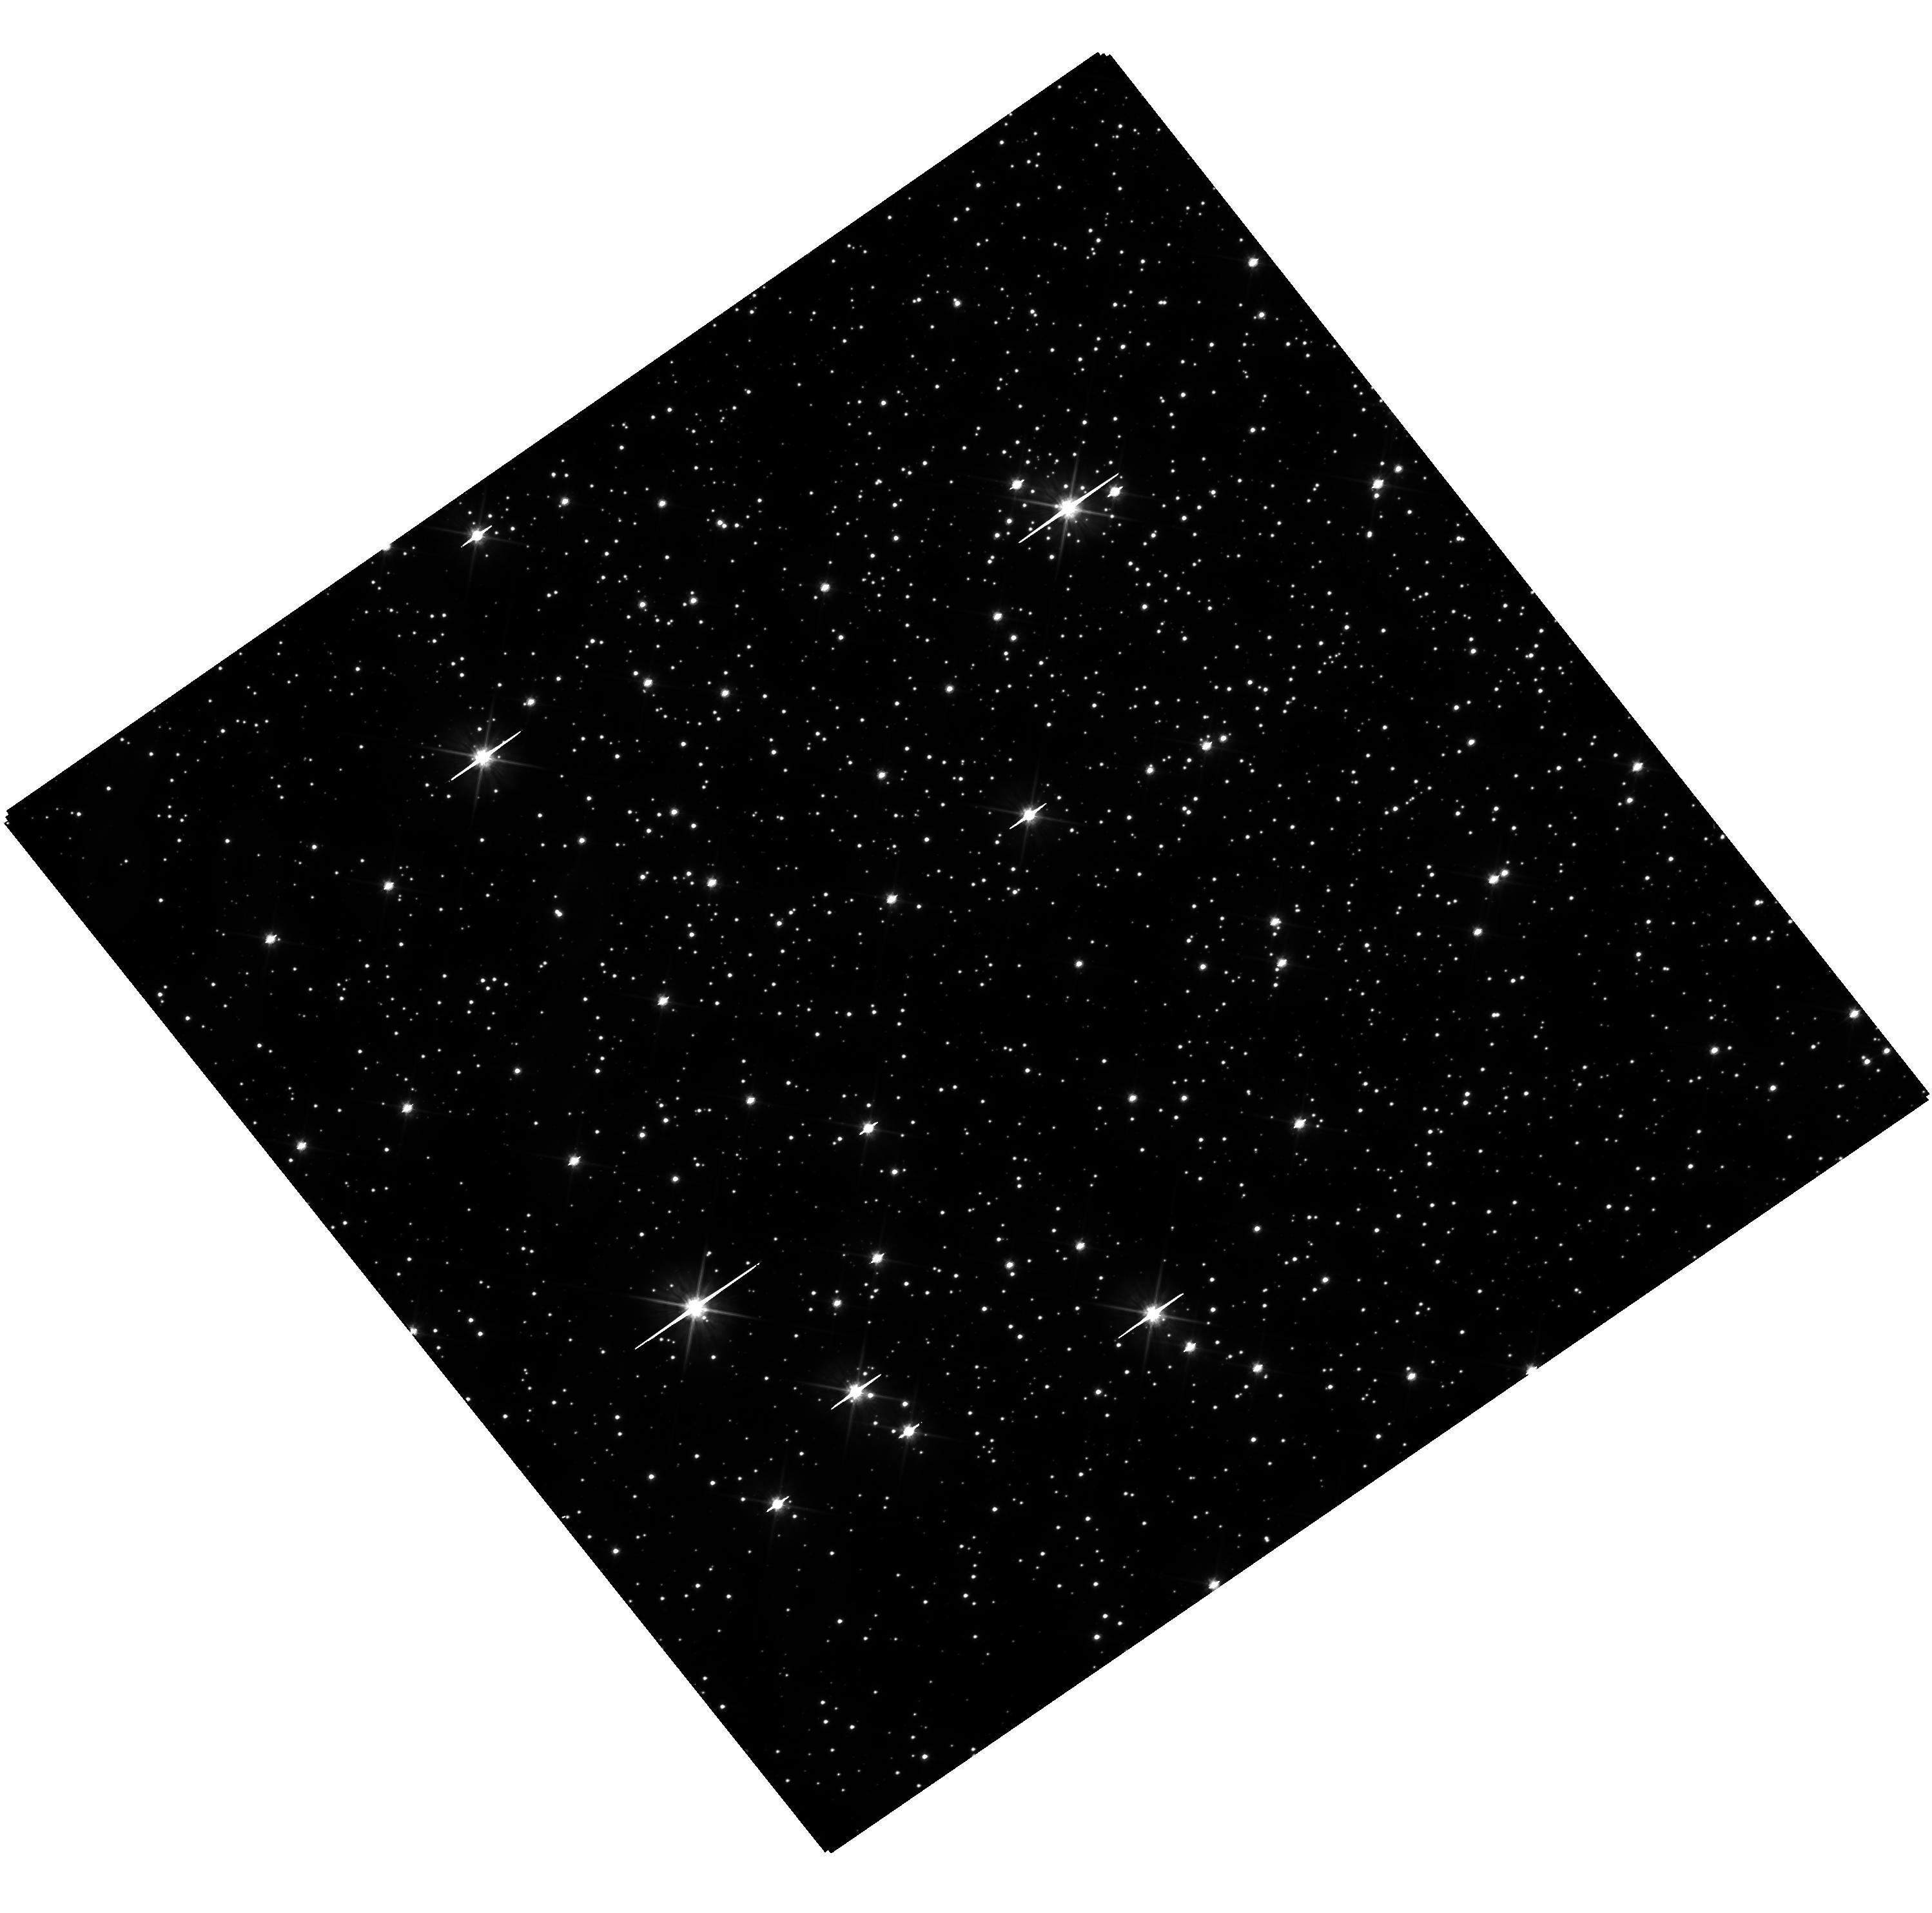
Target: NGC-3201. Instrument: WFC3/UVIS. Filter: F606W. Exposure: 16 min. Observation ID: hst_17820_09_wfc3_uvis_f606w_ifew09

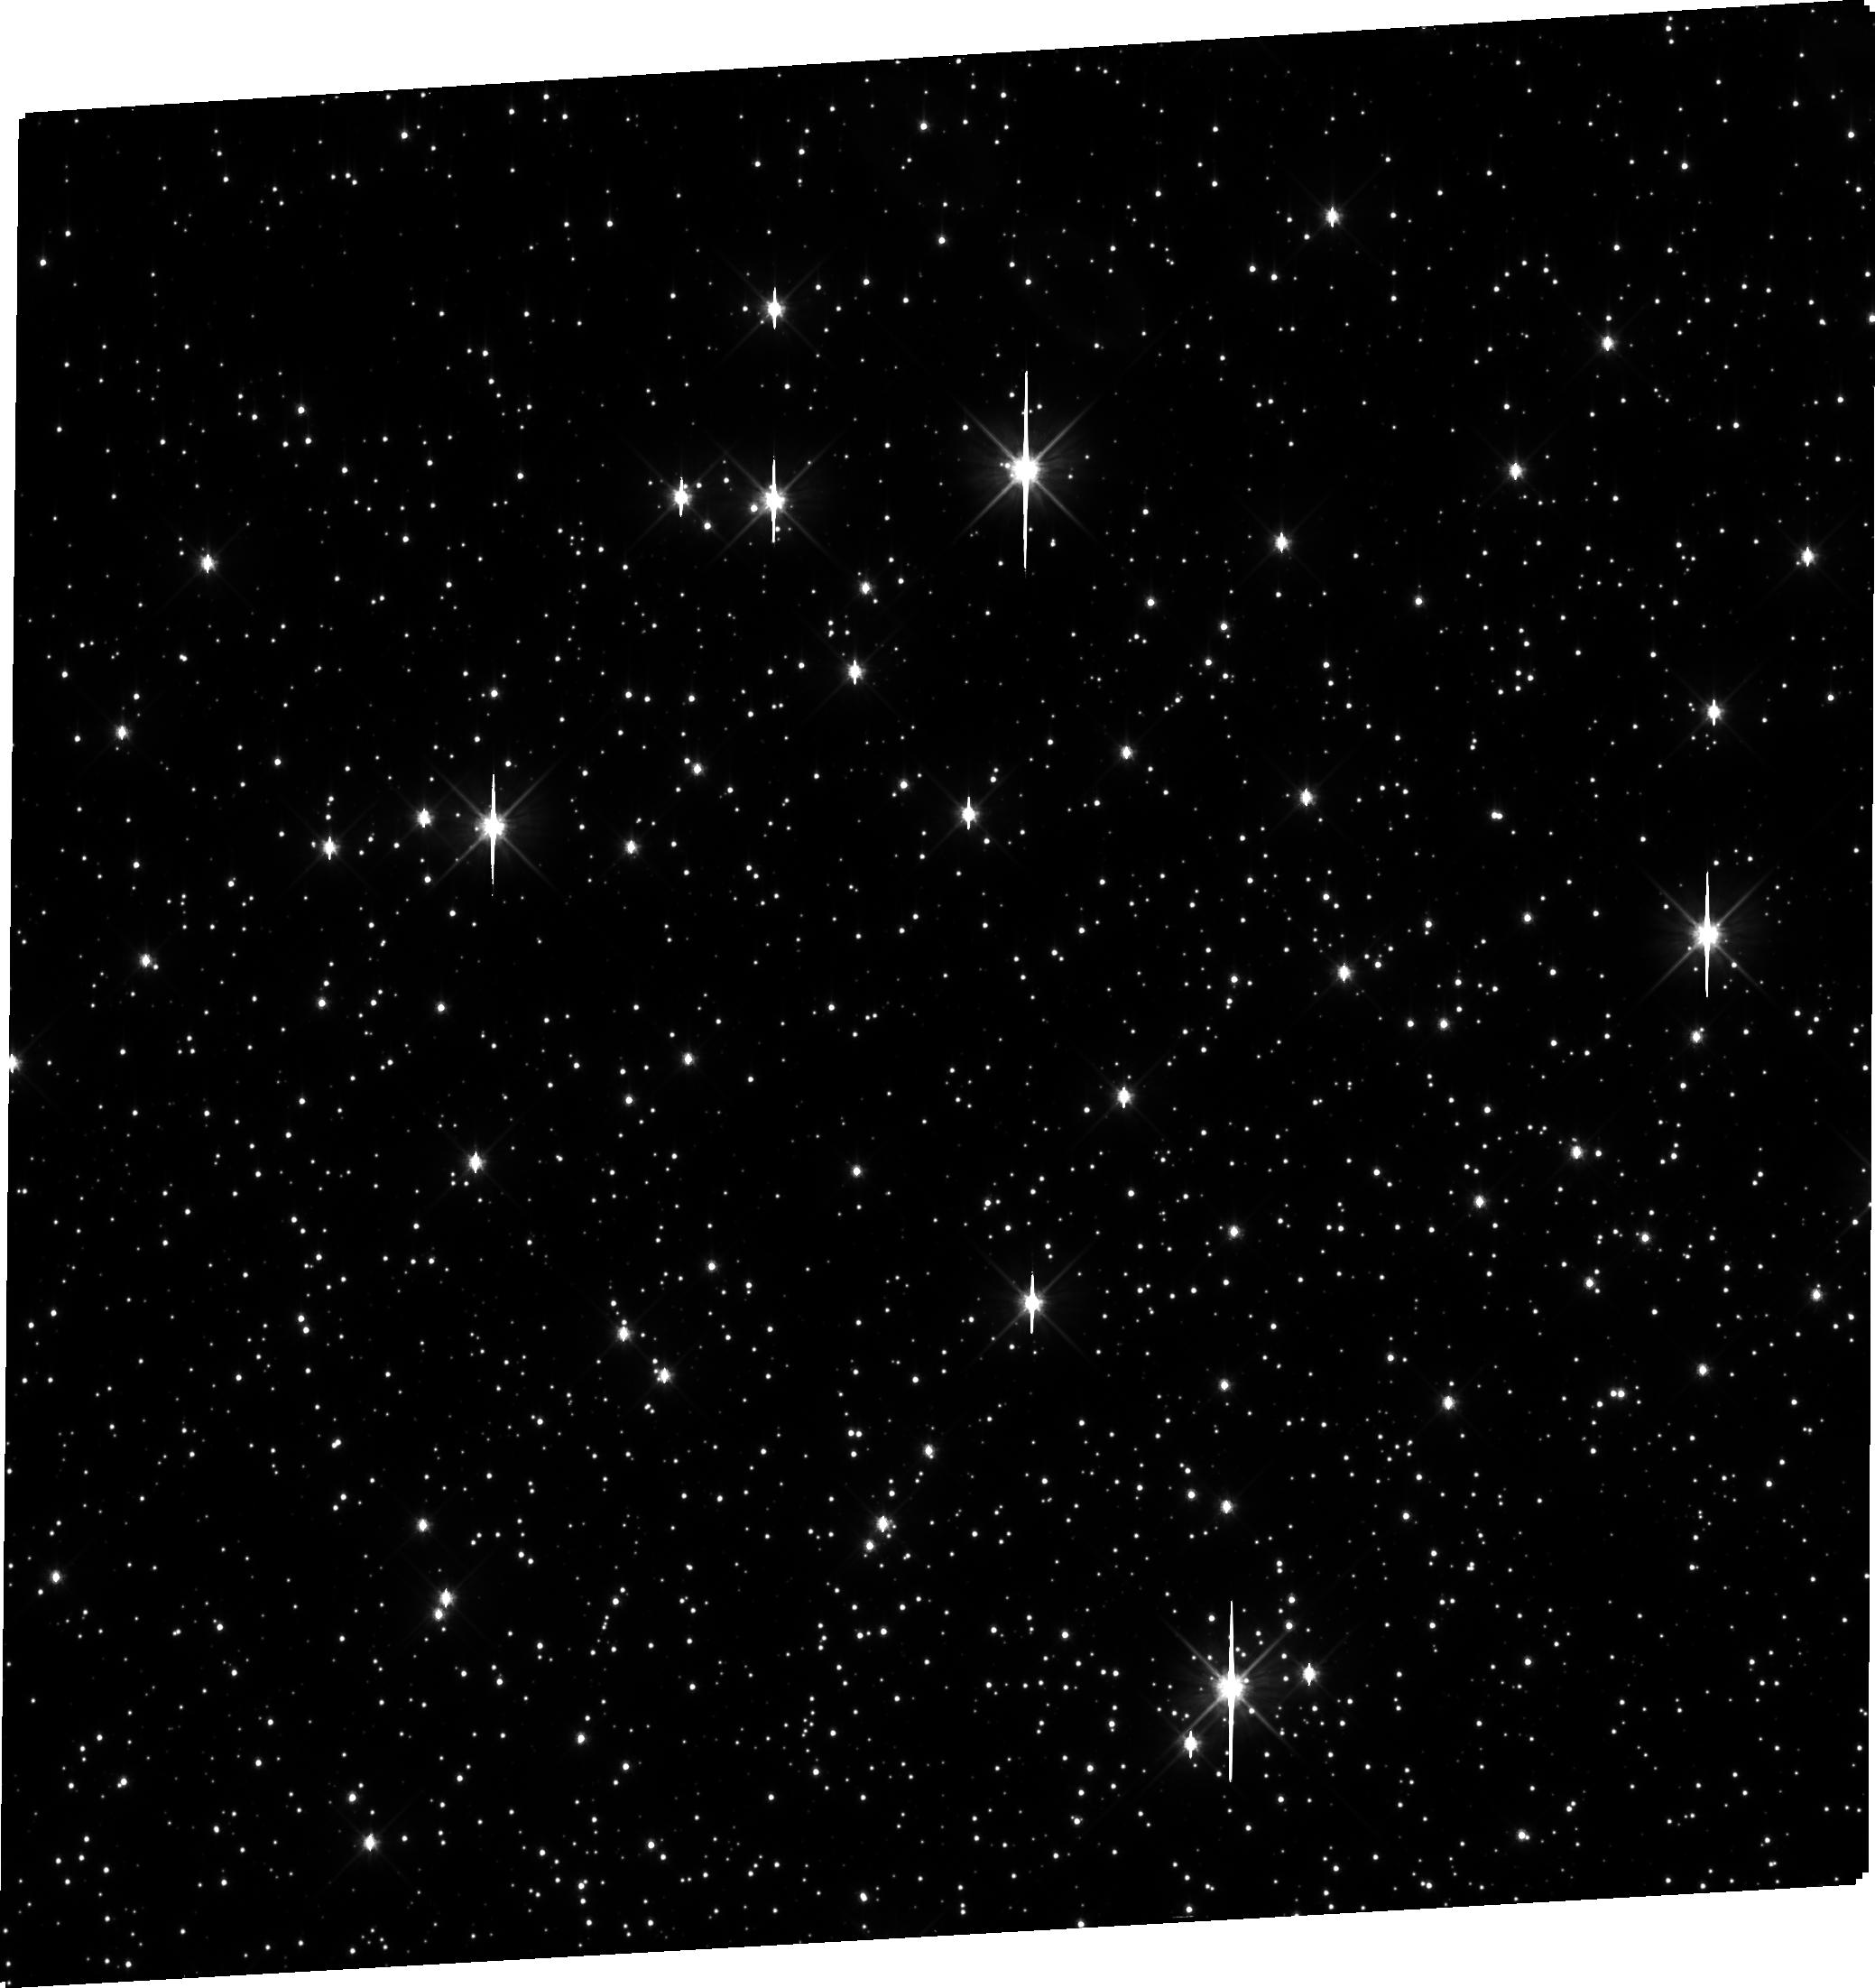
Target: NGC-3201. Instrument: WFC3/UVIS. Filter: F606W. Exposure: 16 min. Observation ID: ifew10010

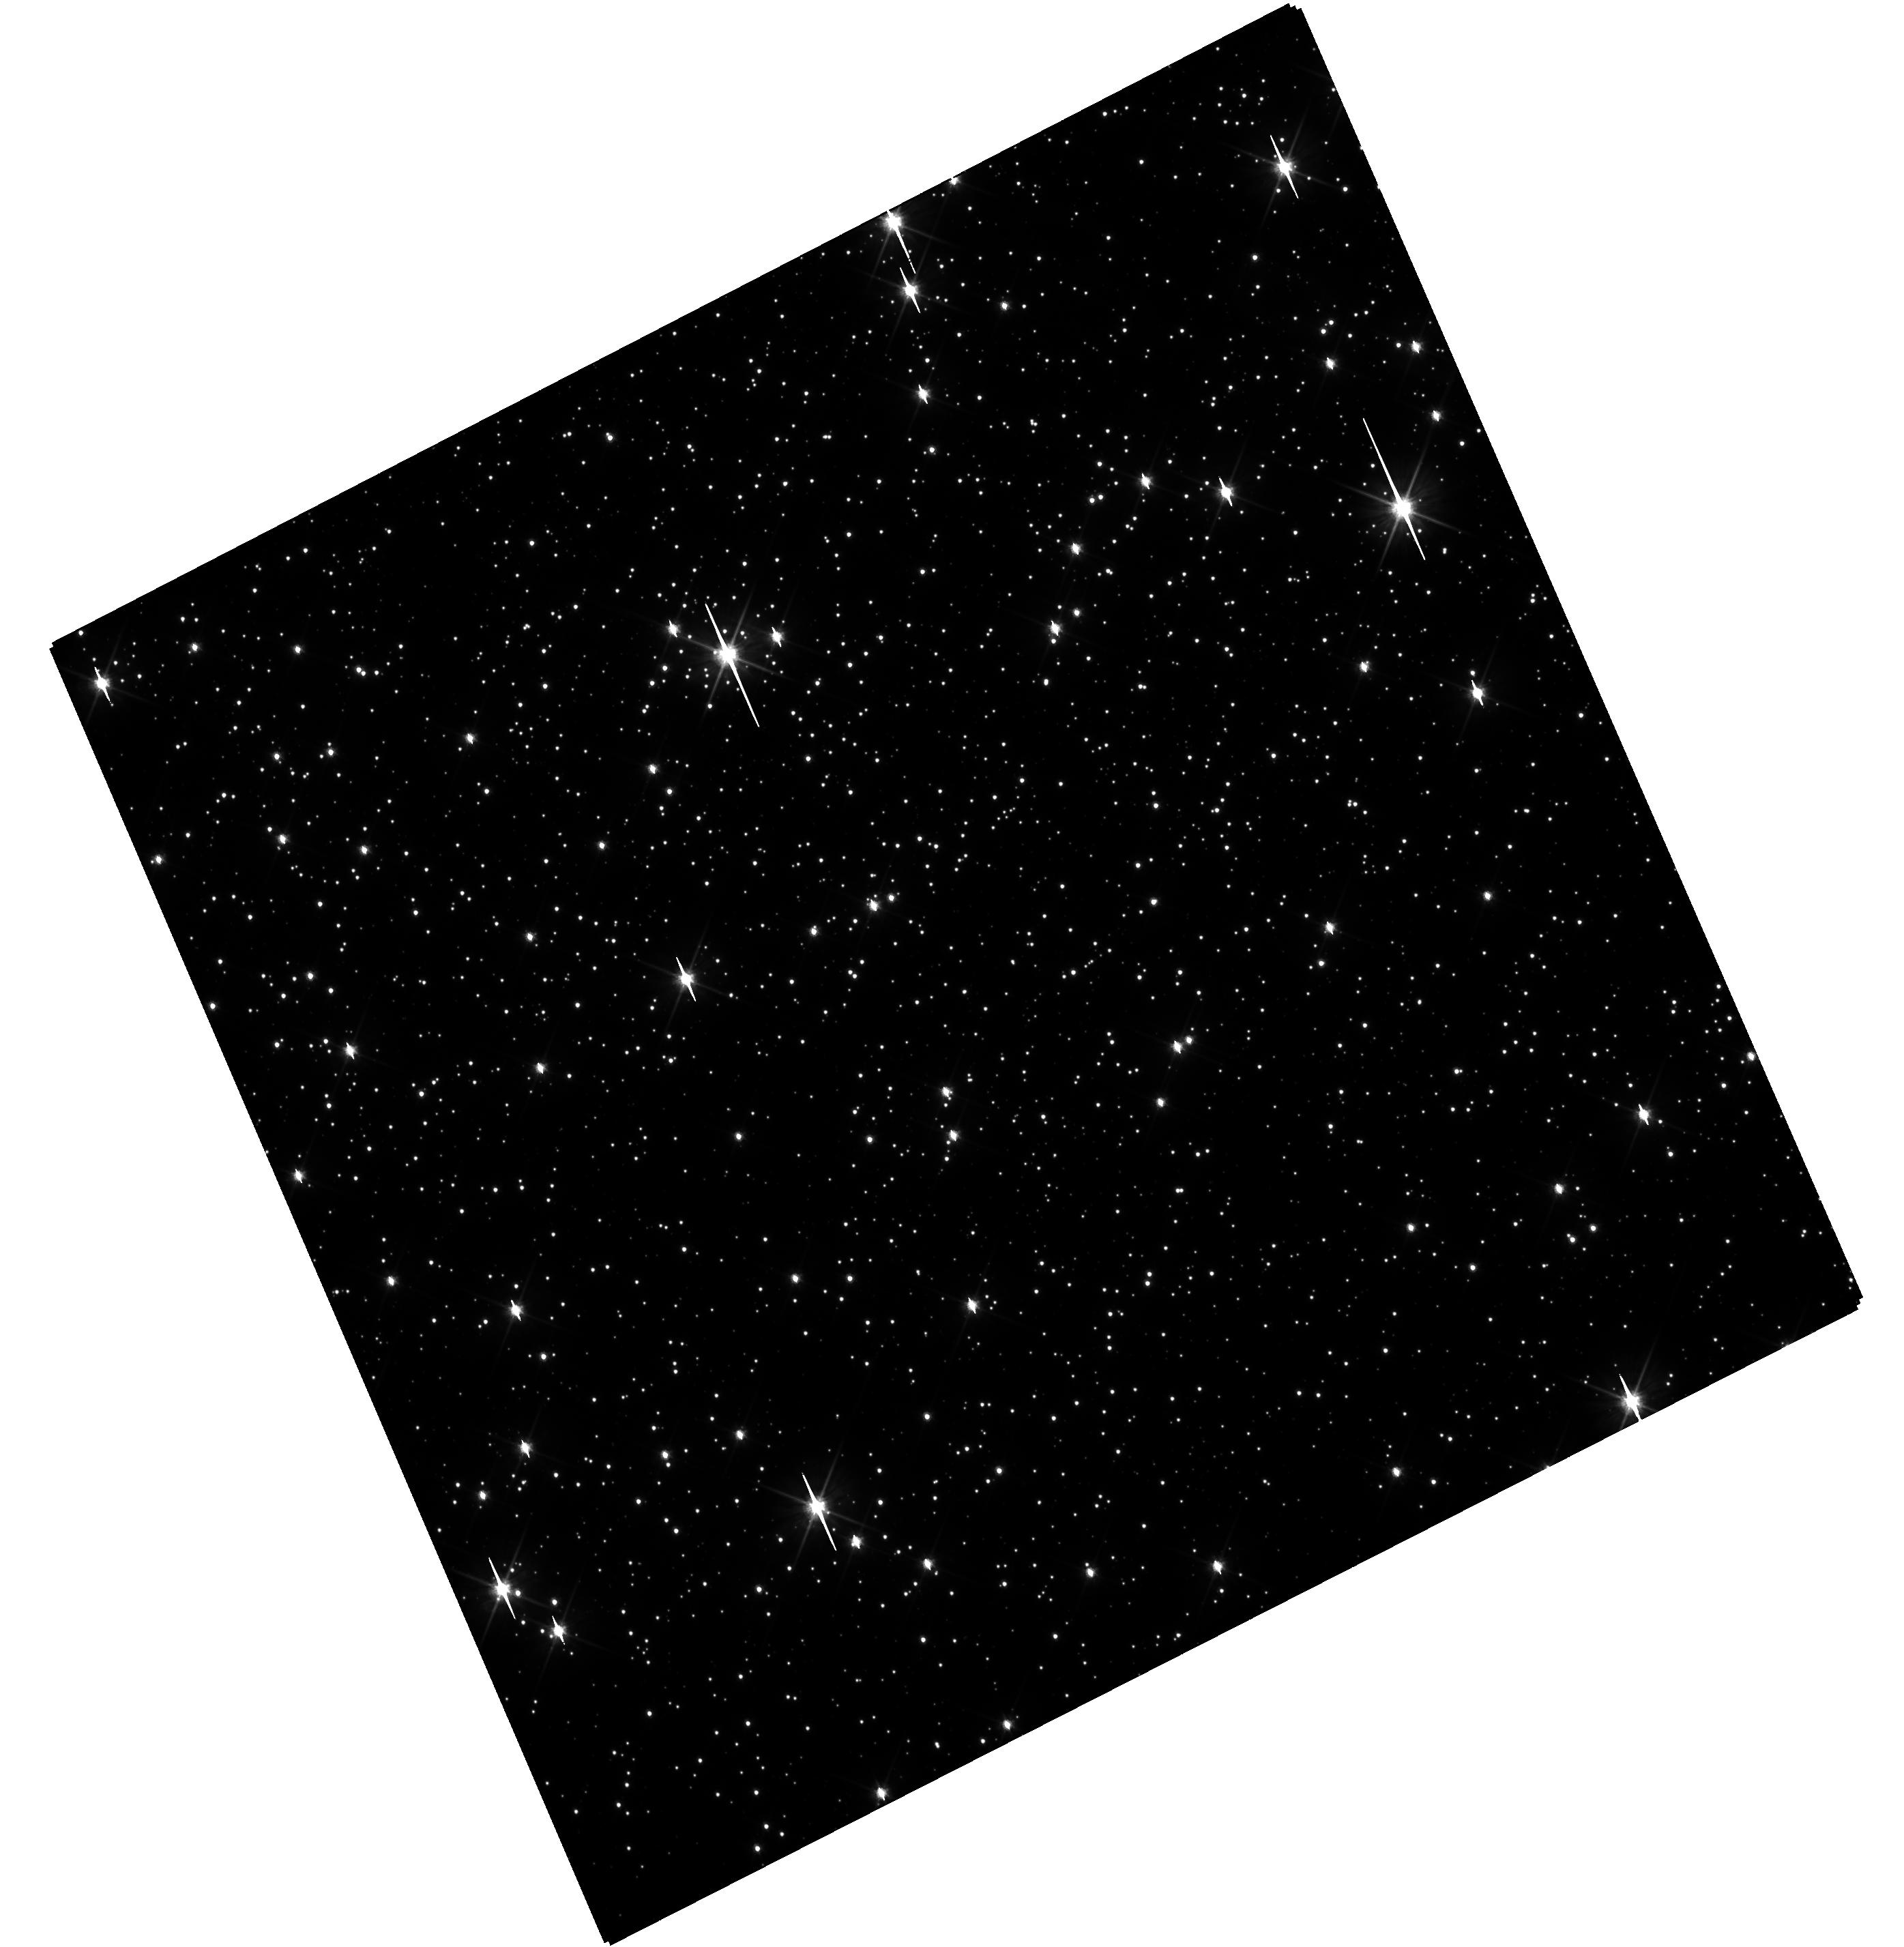
Target: NGC-3201. Instrument: WFC3/UVIS. Filter: F606W. Exposure: 16 min. Observation ID: hst_17820_08_wfc3_uvis_f606w_ifew08

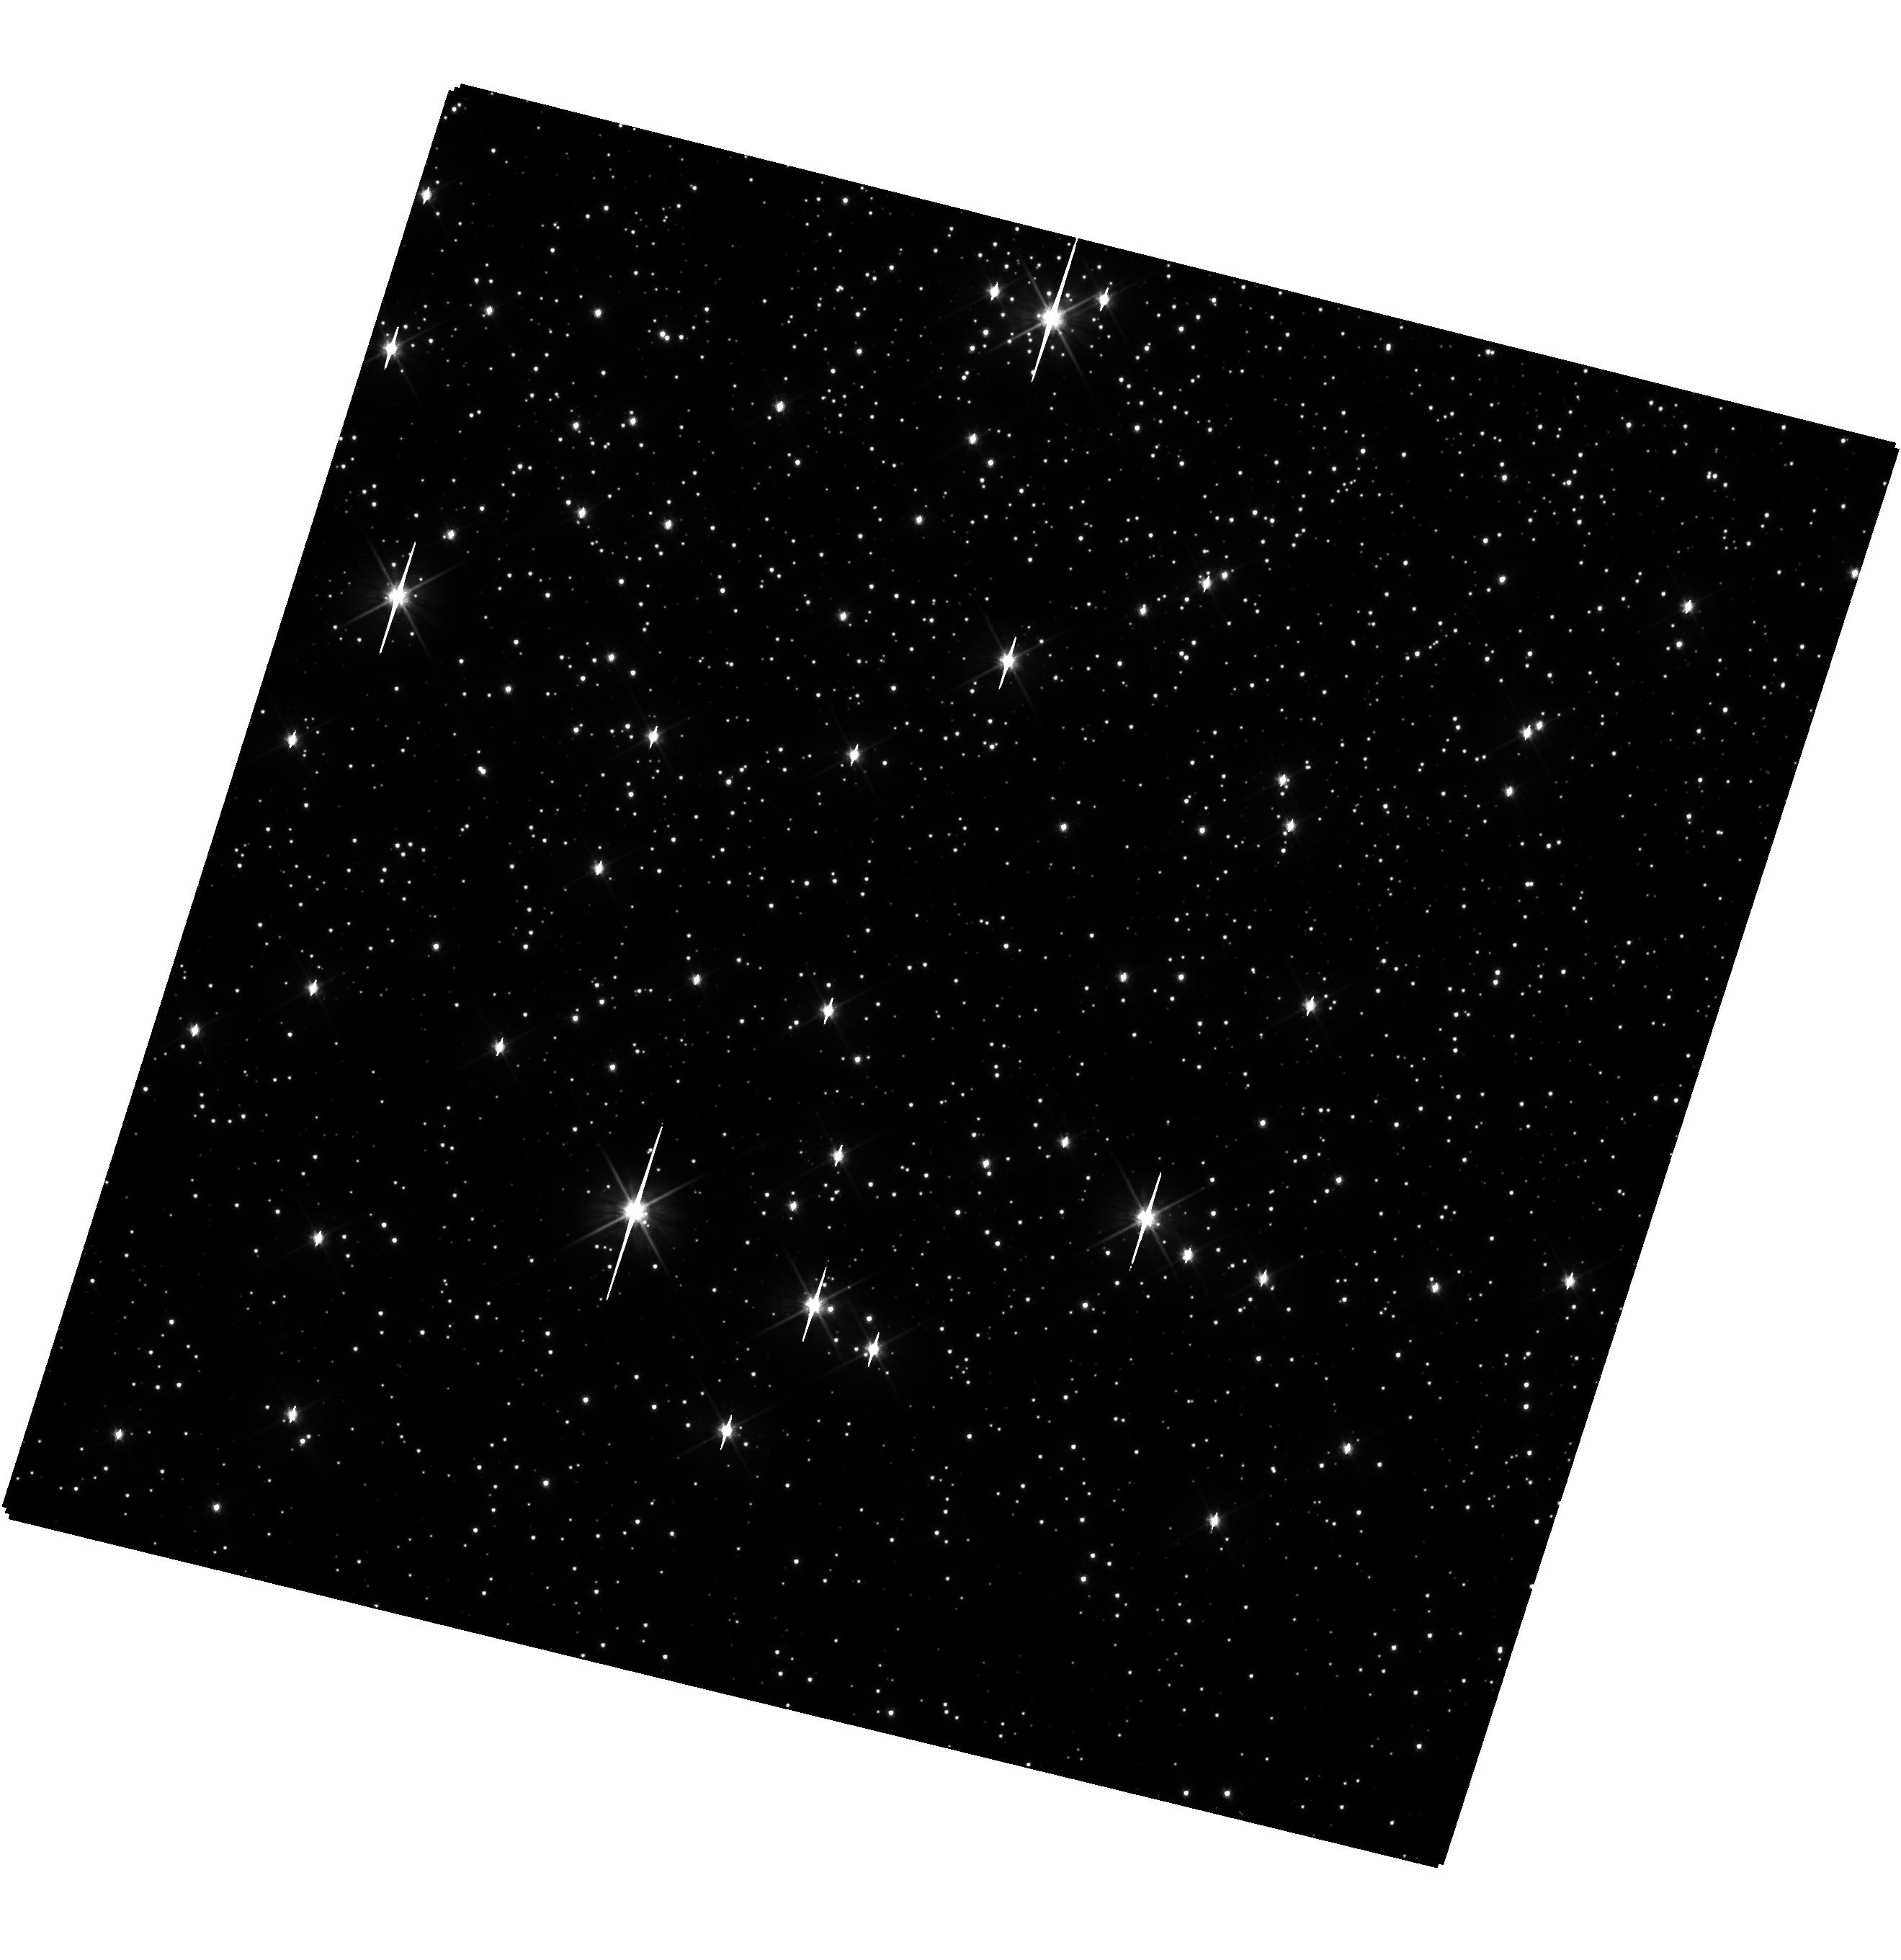
Target: NGC-3201. Instrument: WFC3/UVIS. Filter: F606W. Exposure: 19 min. Observation ID: hst_17820_02_wfc3_uvis_f606w_ifew02

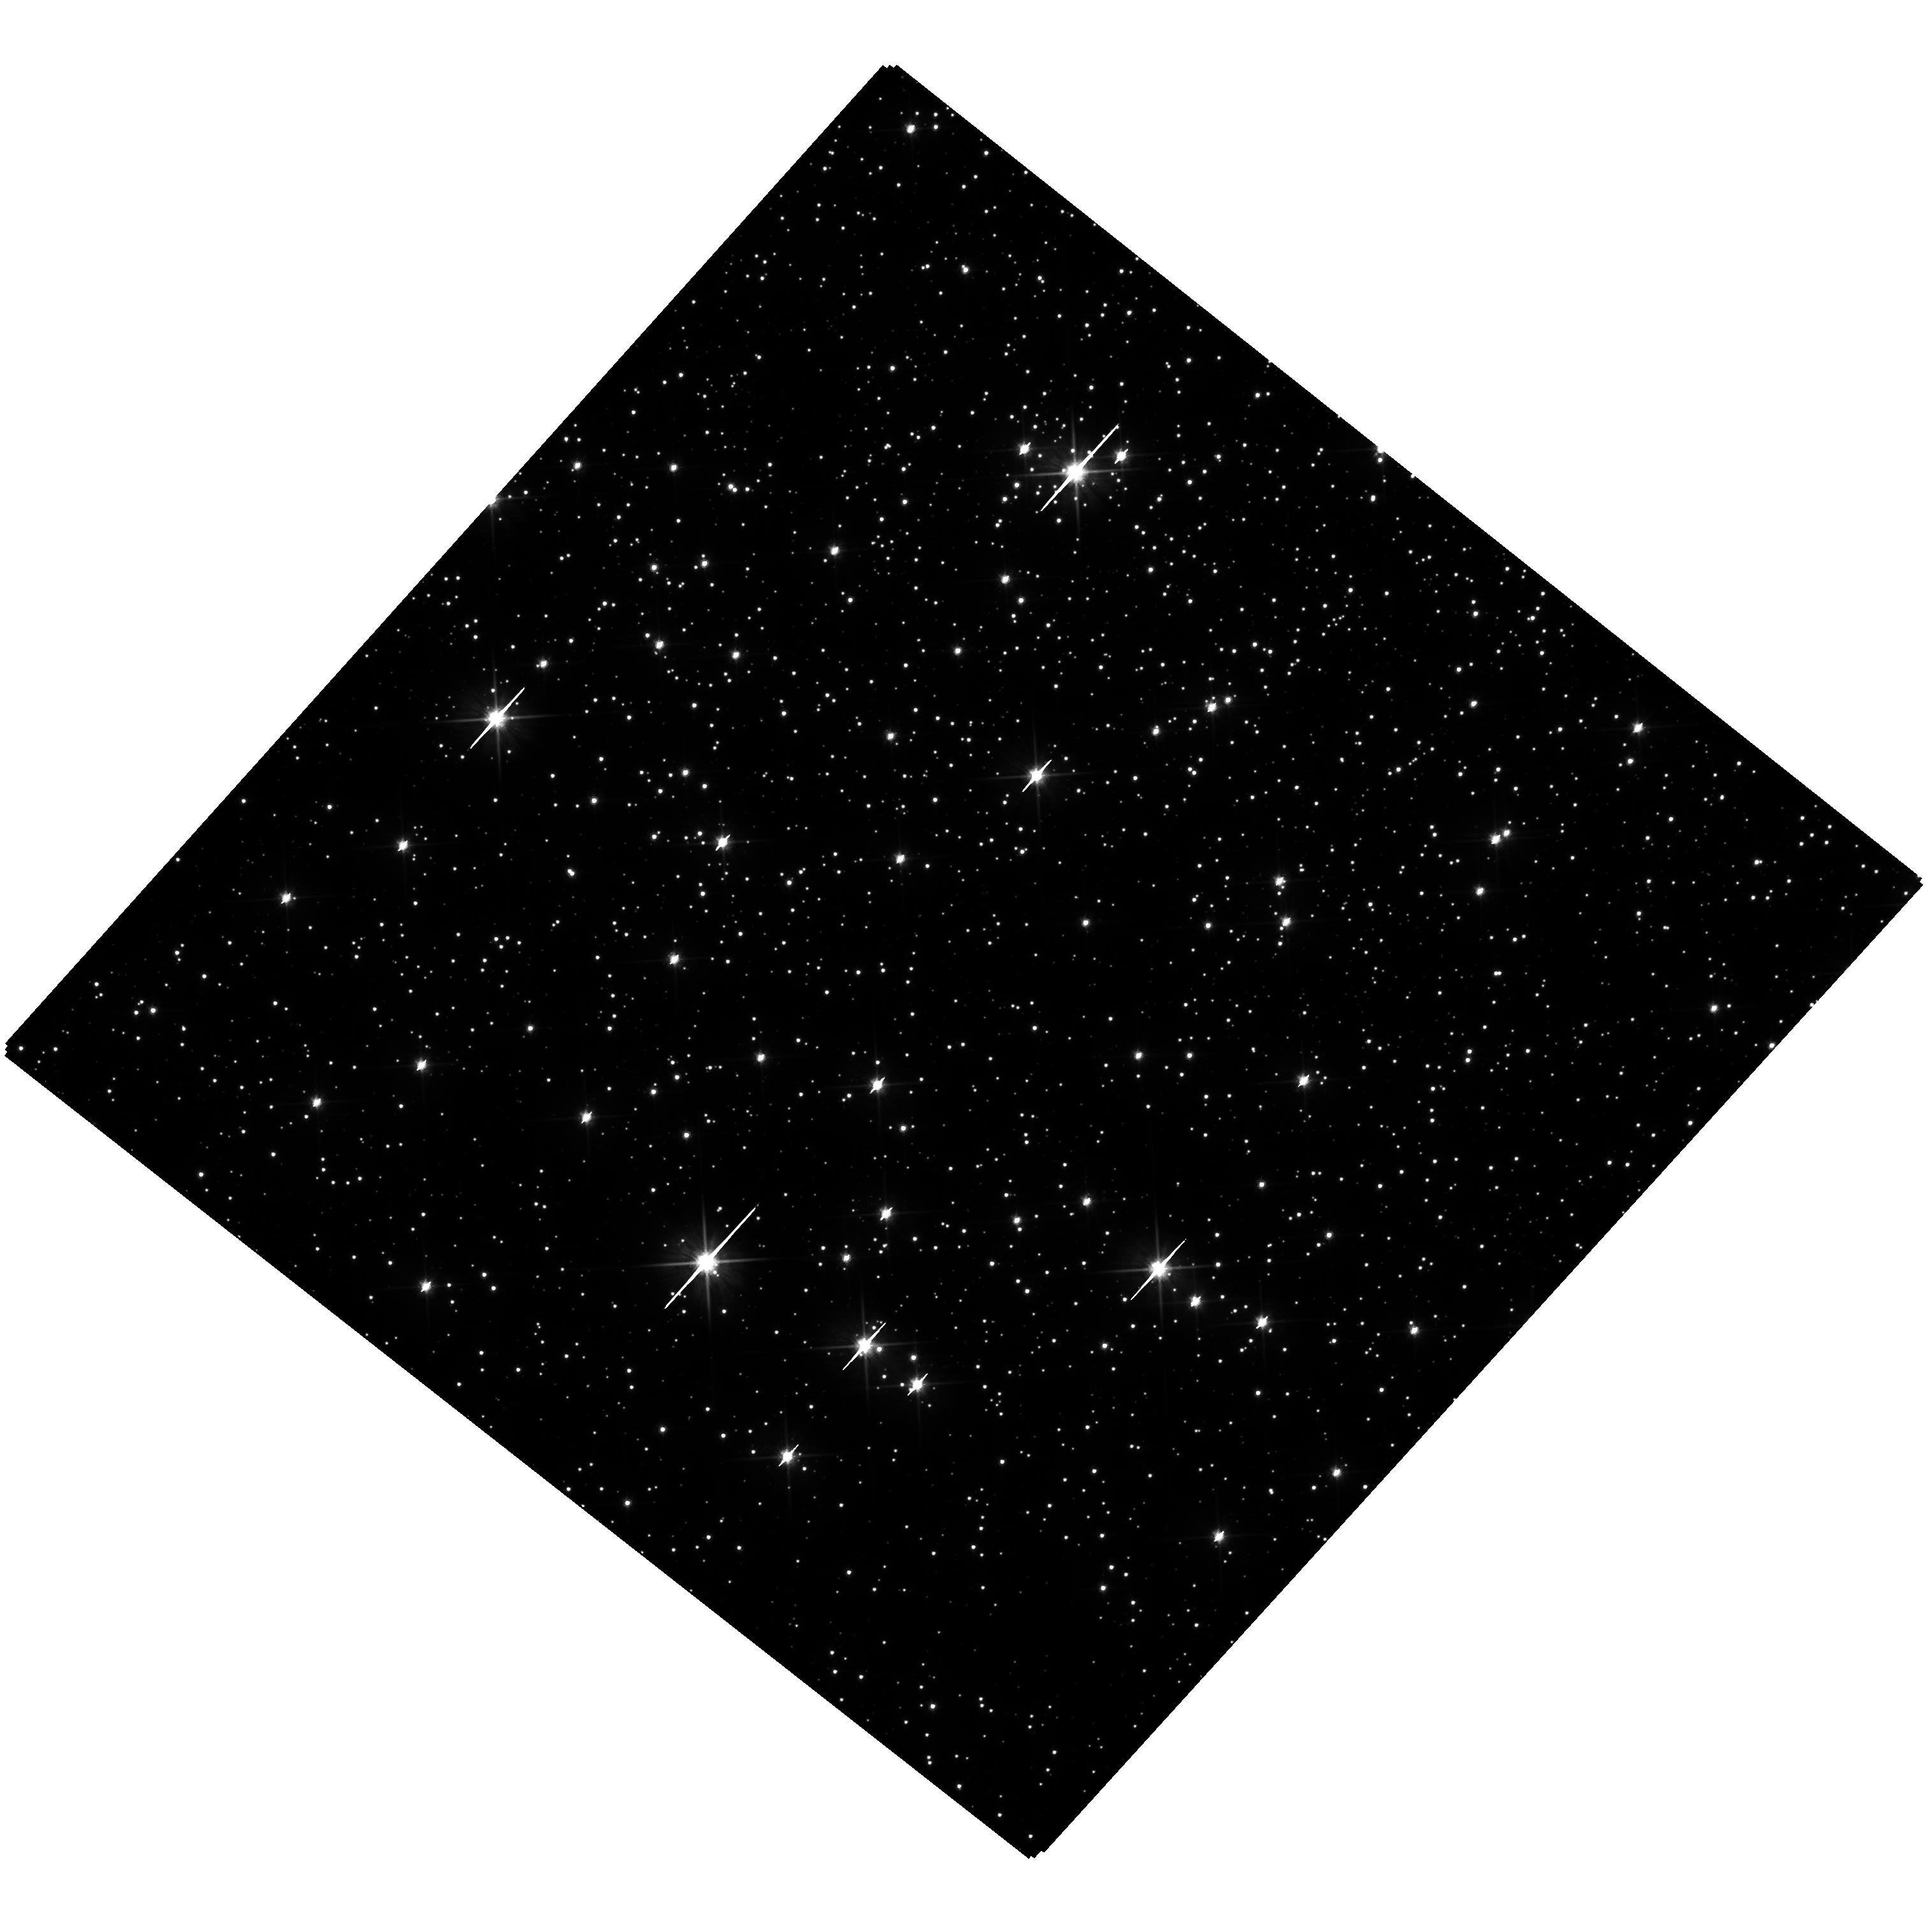
Target: NGC-3201. Instrument: WFC3/UVIS. Filter: F606W. Exposure: 16 min. Observation ID: hst_17820_01_wfc3_uvis_f606w_ifew01

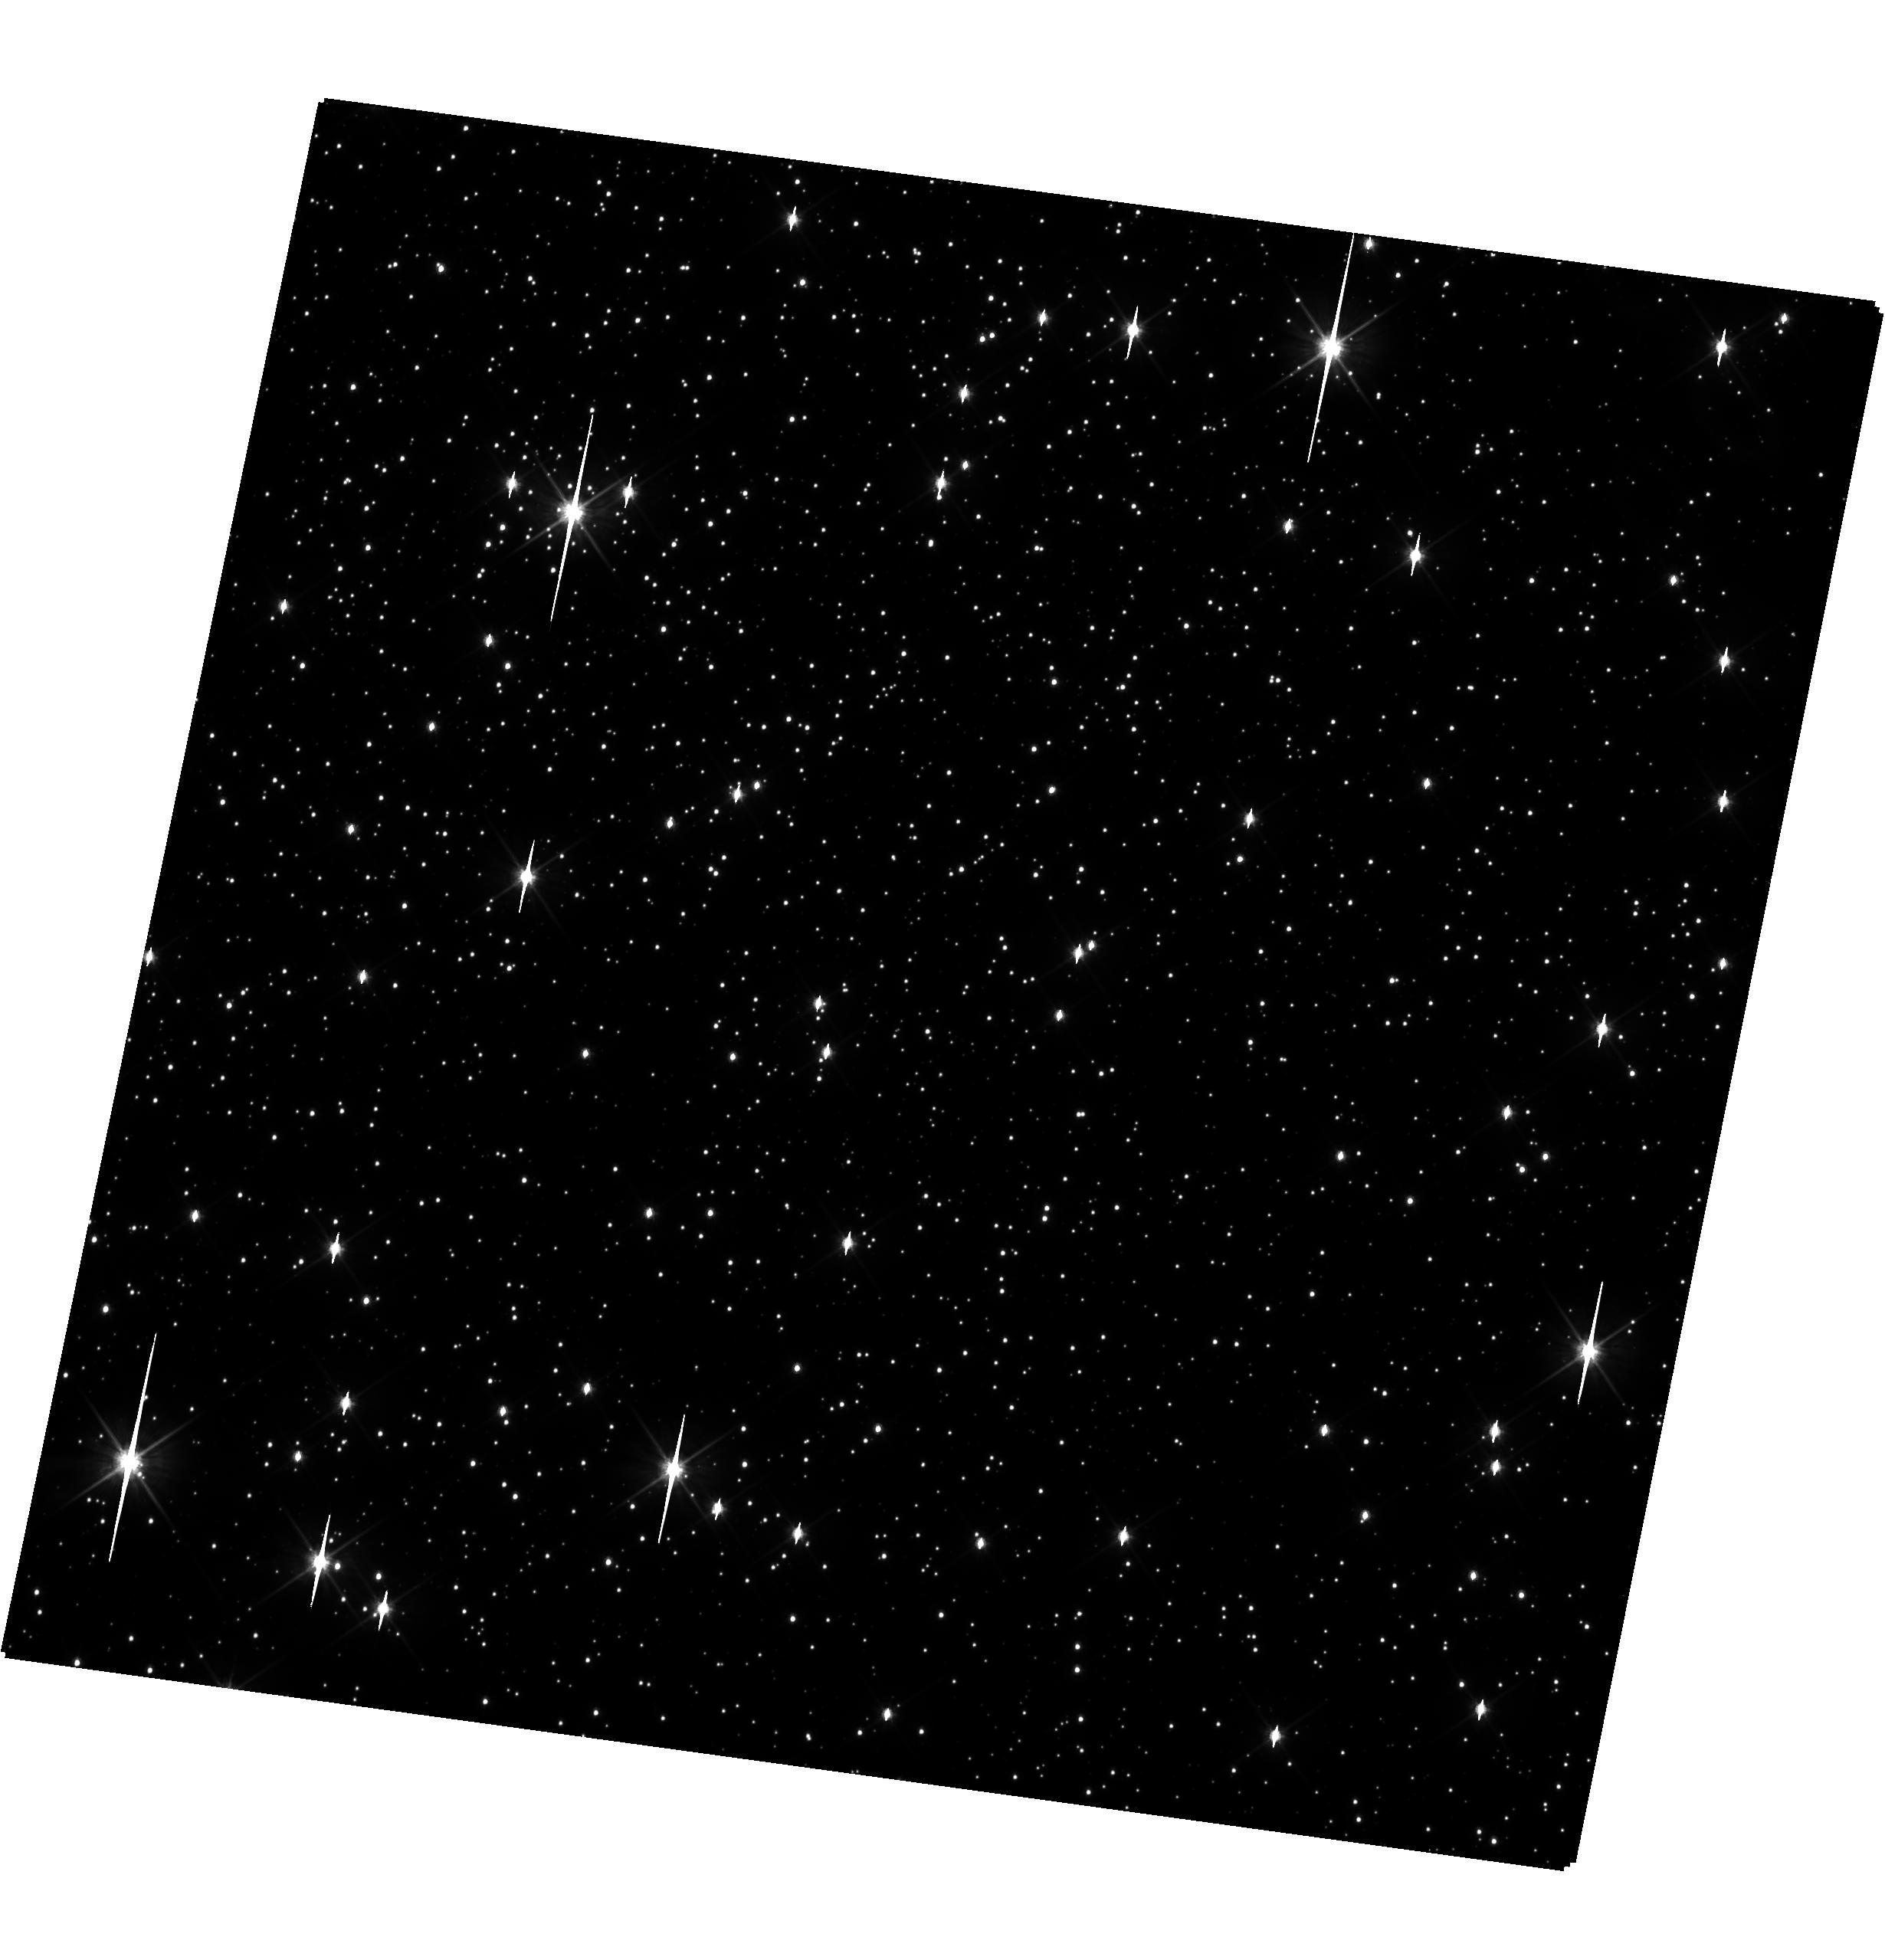
Target: NGC-3201. Instrument: WFC3/UVIS. Filter: F606W. Exposure: 21 min. Observation ID: hst_17820_06_wfc3_uvis_f606w_ifew06

First mass measurement of black holes in a globular cluster (PI: Lam, Casey)

We propose to perform astrometric follow-up of two black hole candidates in the Galactic globular cluster NGC 3201. Globular clusters are dense and dynamic stellar systems that are expected to harbor populations of stellar mass black holes. These black holes play an important role in the evolution of the cluster, as well as sourcing a variety of high-energy phenomena, such as binary black hole mergers. Two black hole candidates were identified through a radial velocity survey of the nearby globular cluster NGC 3201. However, because of a degeneracy between the orbital inclination and mass, only a lower limit on the black hole candidate masses can be derived from the existing radial velocities. In contrast, an astrometric orbit can break this degeneracy and enable a direct mass measurement of these black holes. We propose to use HST WFC3-UVIS imaging to obtain 10 measurements with an astrometric precision of 0.1 - 0.2 mas in order to map out the orbits of the two black hole candidates, measure their orbital inclinations, and most importantly, their masses. This will lead to the first mass measurement of black holes in a globular cluster, which will enable comparisons to the properties of black holes in field environments, insight into gravitational wave sources, and the dynamical evolution of globular clusters.